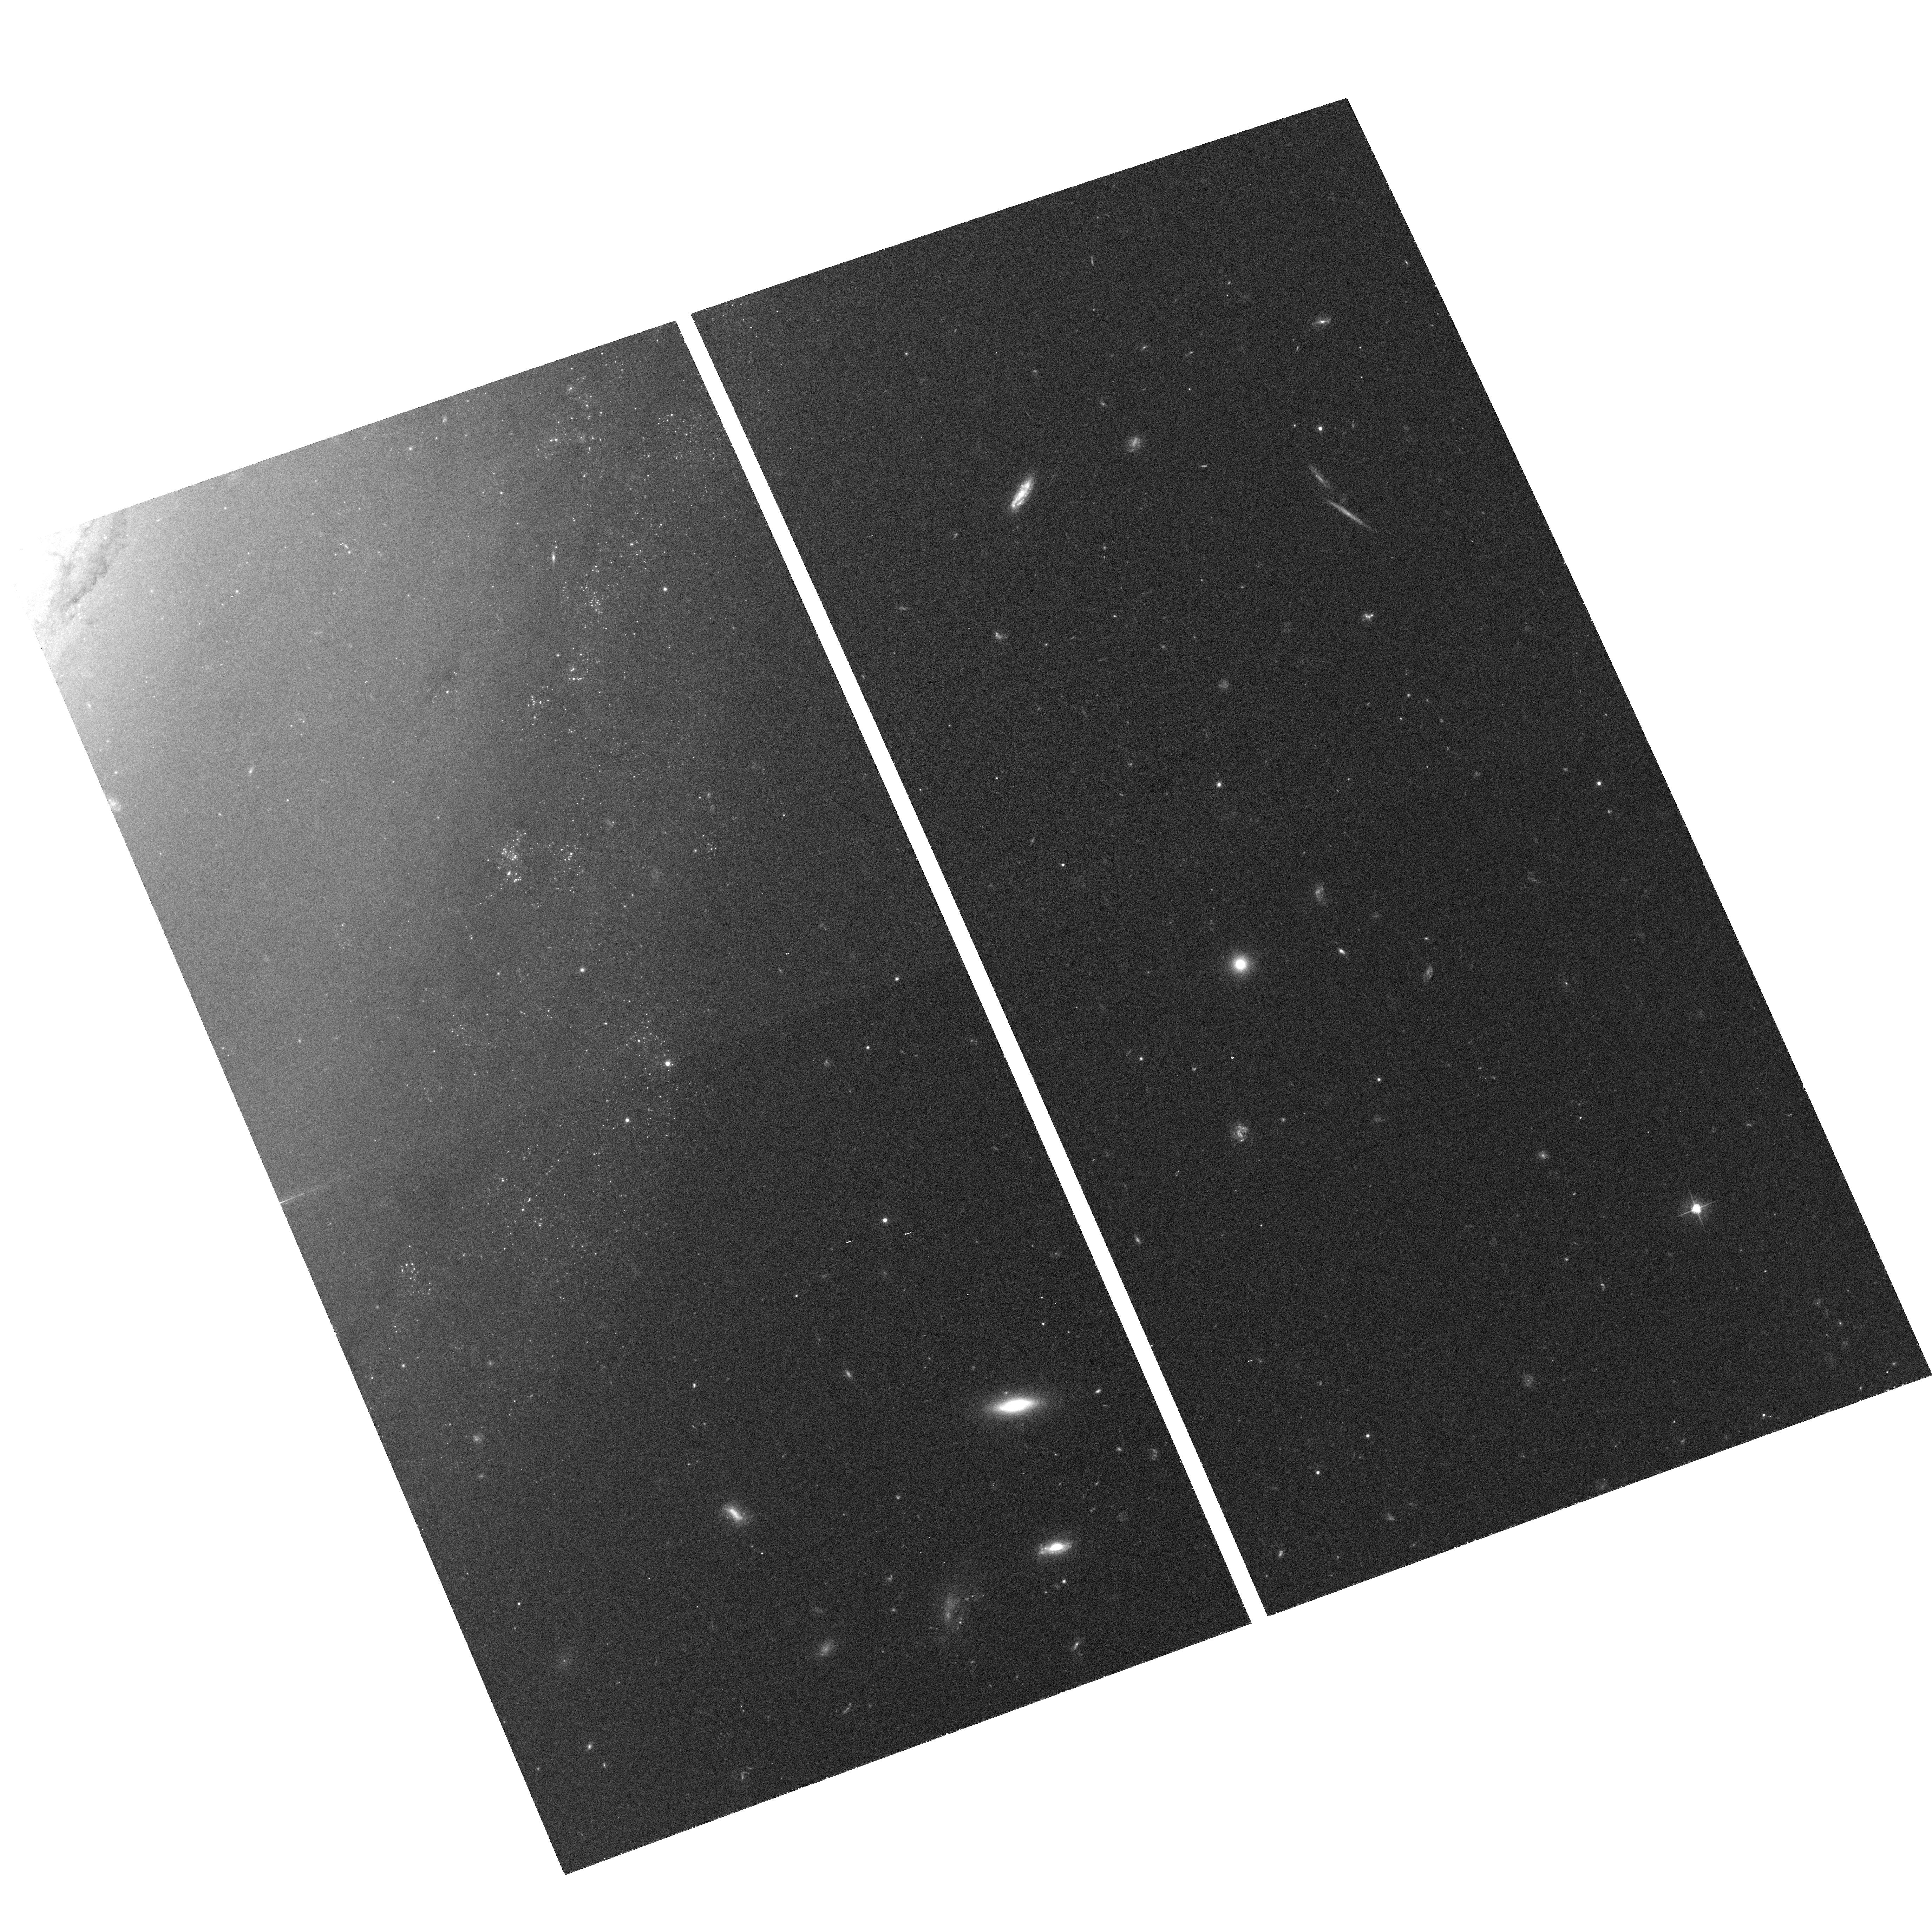
Target: NGC3368. Instrument: ACS/WFC. Filter: F555W. Exposure: 38 min. Observation ID: hst_10433_02_acs_wfc_f555w_j95o02

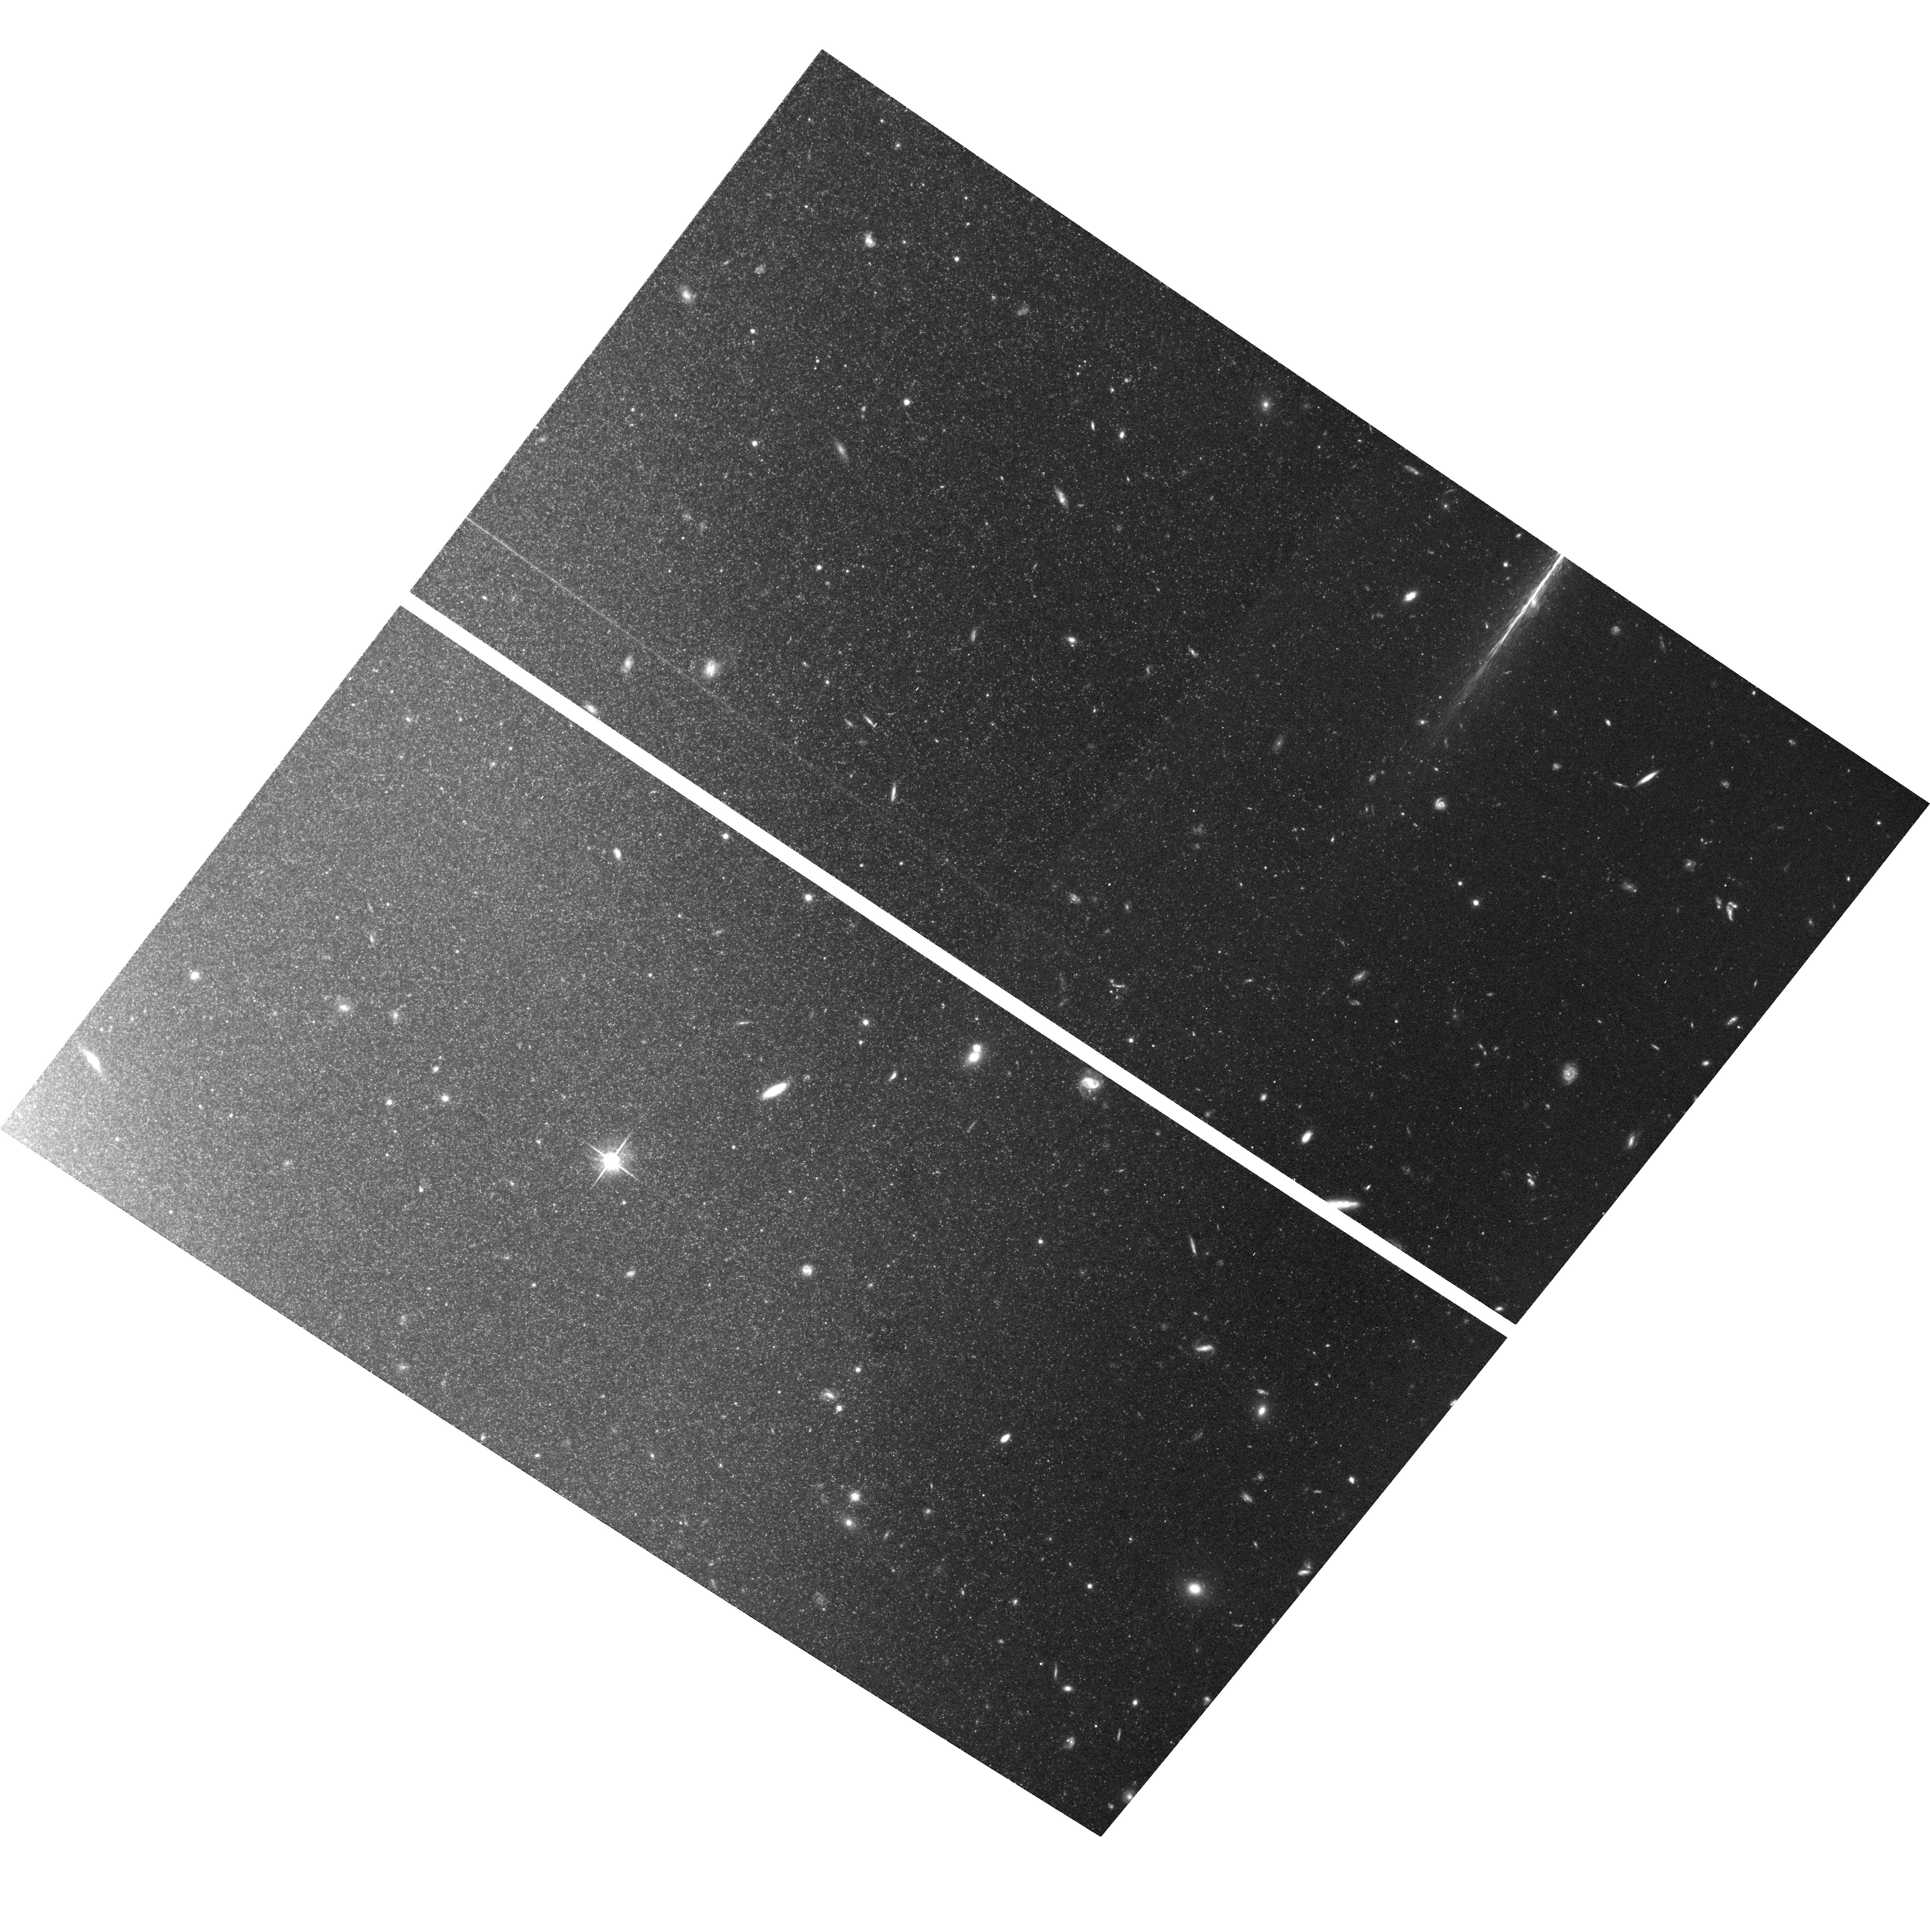
Target: NGC3627. Instrument: ACS/WFC. Filter: F814W. Exposure: 2.5 h. Observation ID: hst_10433_01_acs_wfc_f814w_j95o01

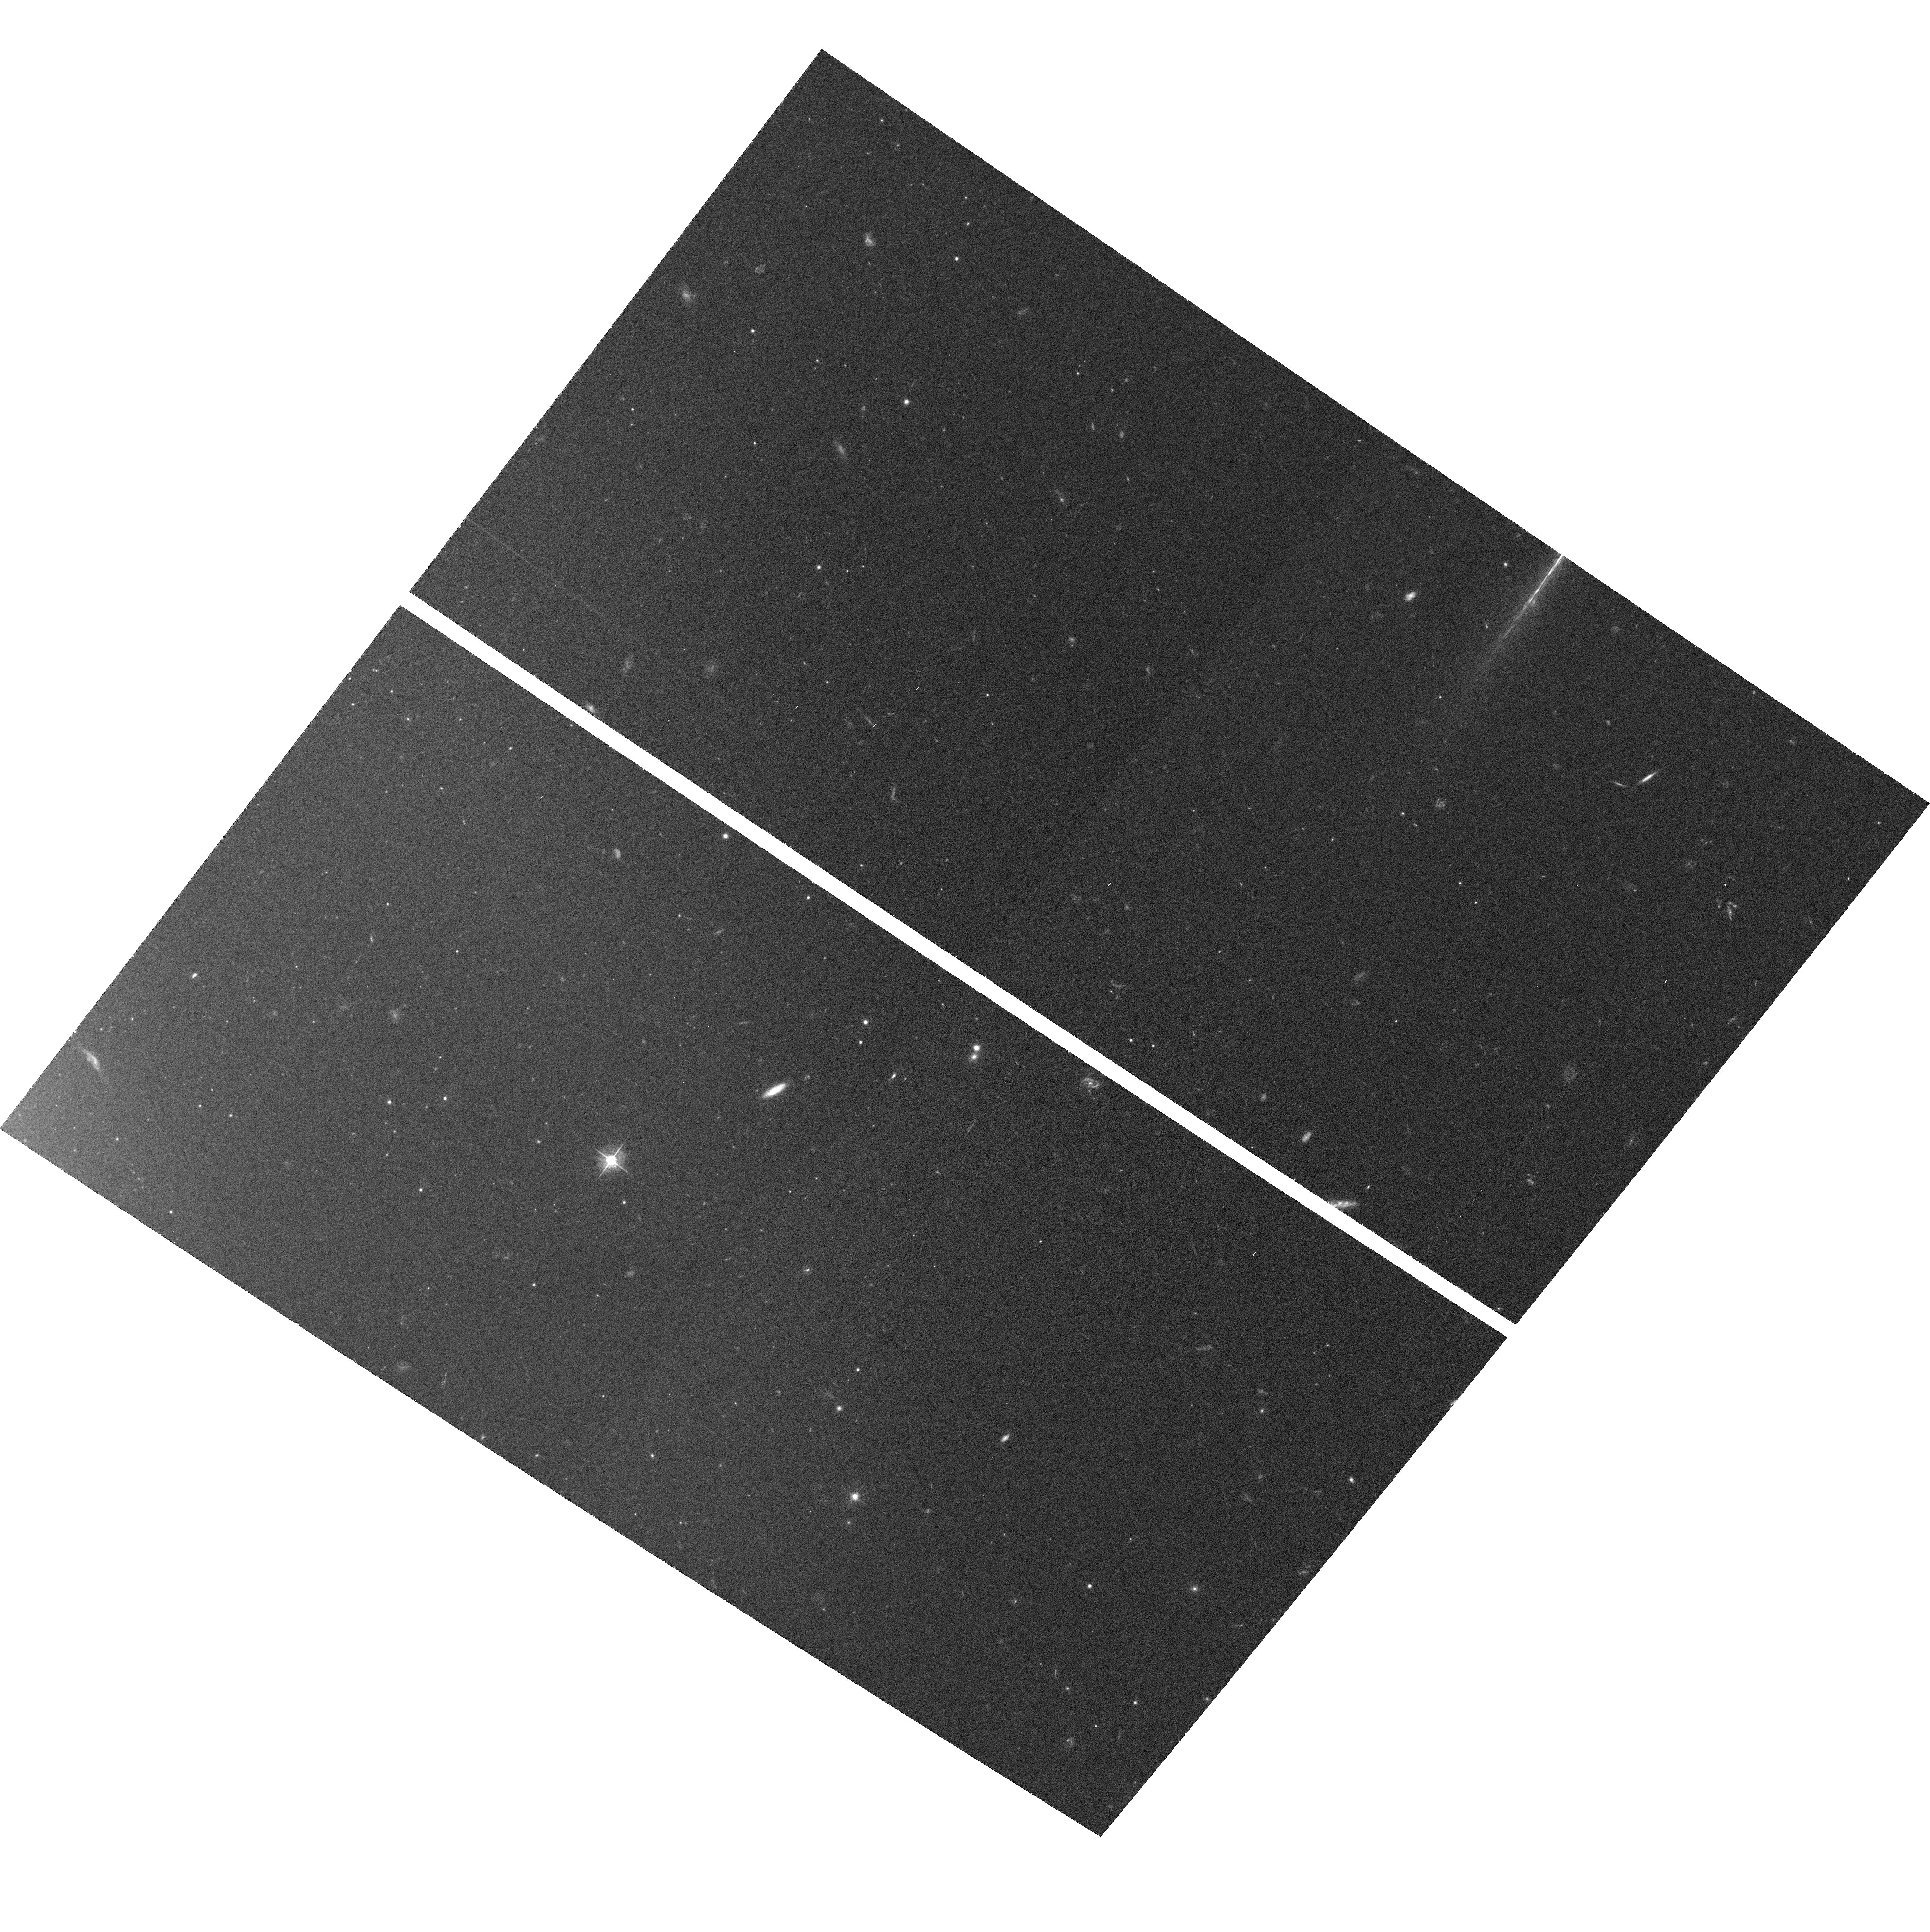
Target: NGC3627. Instrument: ACS/WFC. Filter: F555W. Exposure: 37 min. Observation ID: hst_10433_01_acs_wfc_f555w_j95o01

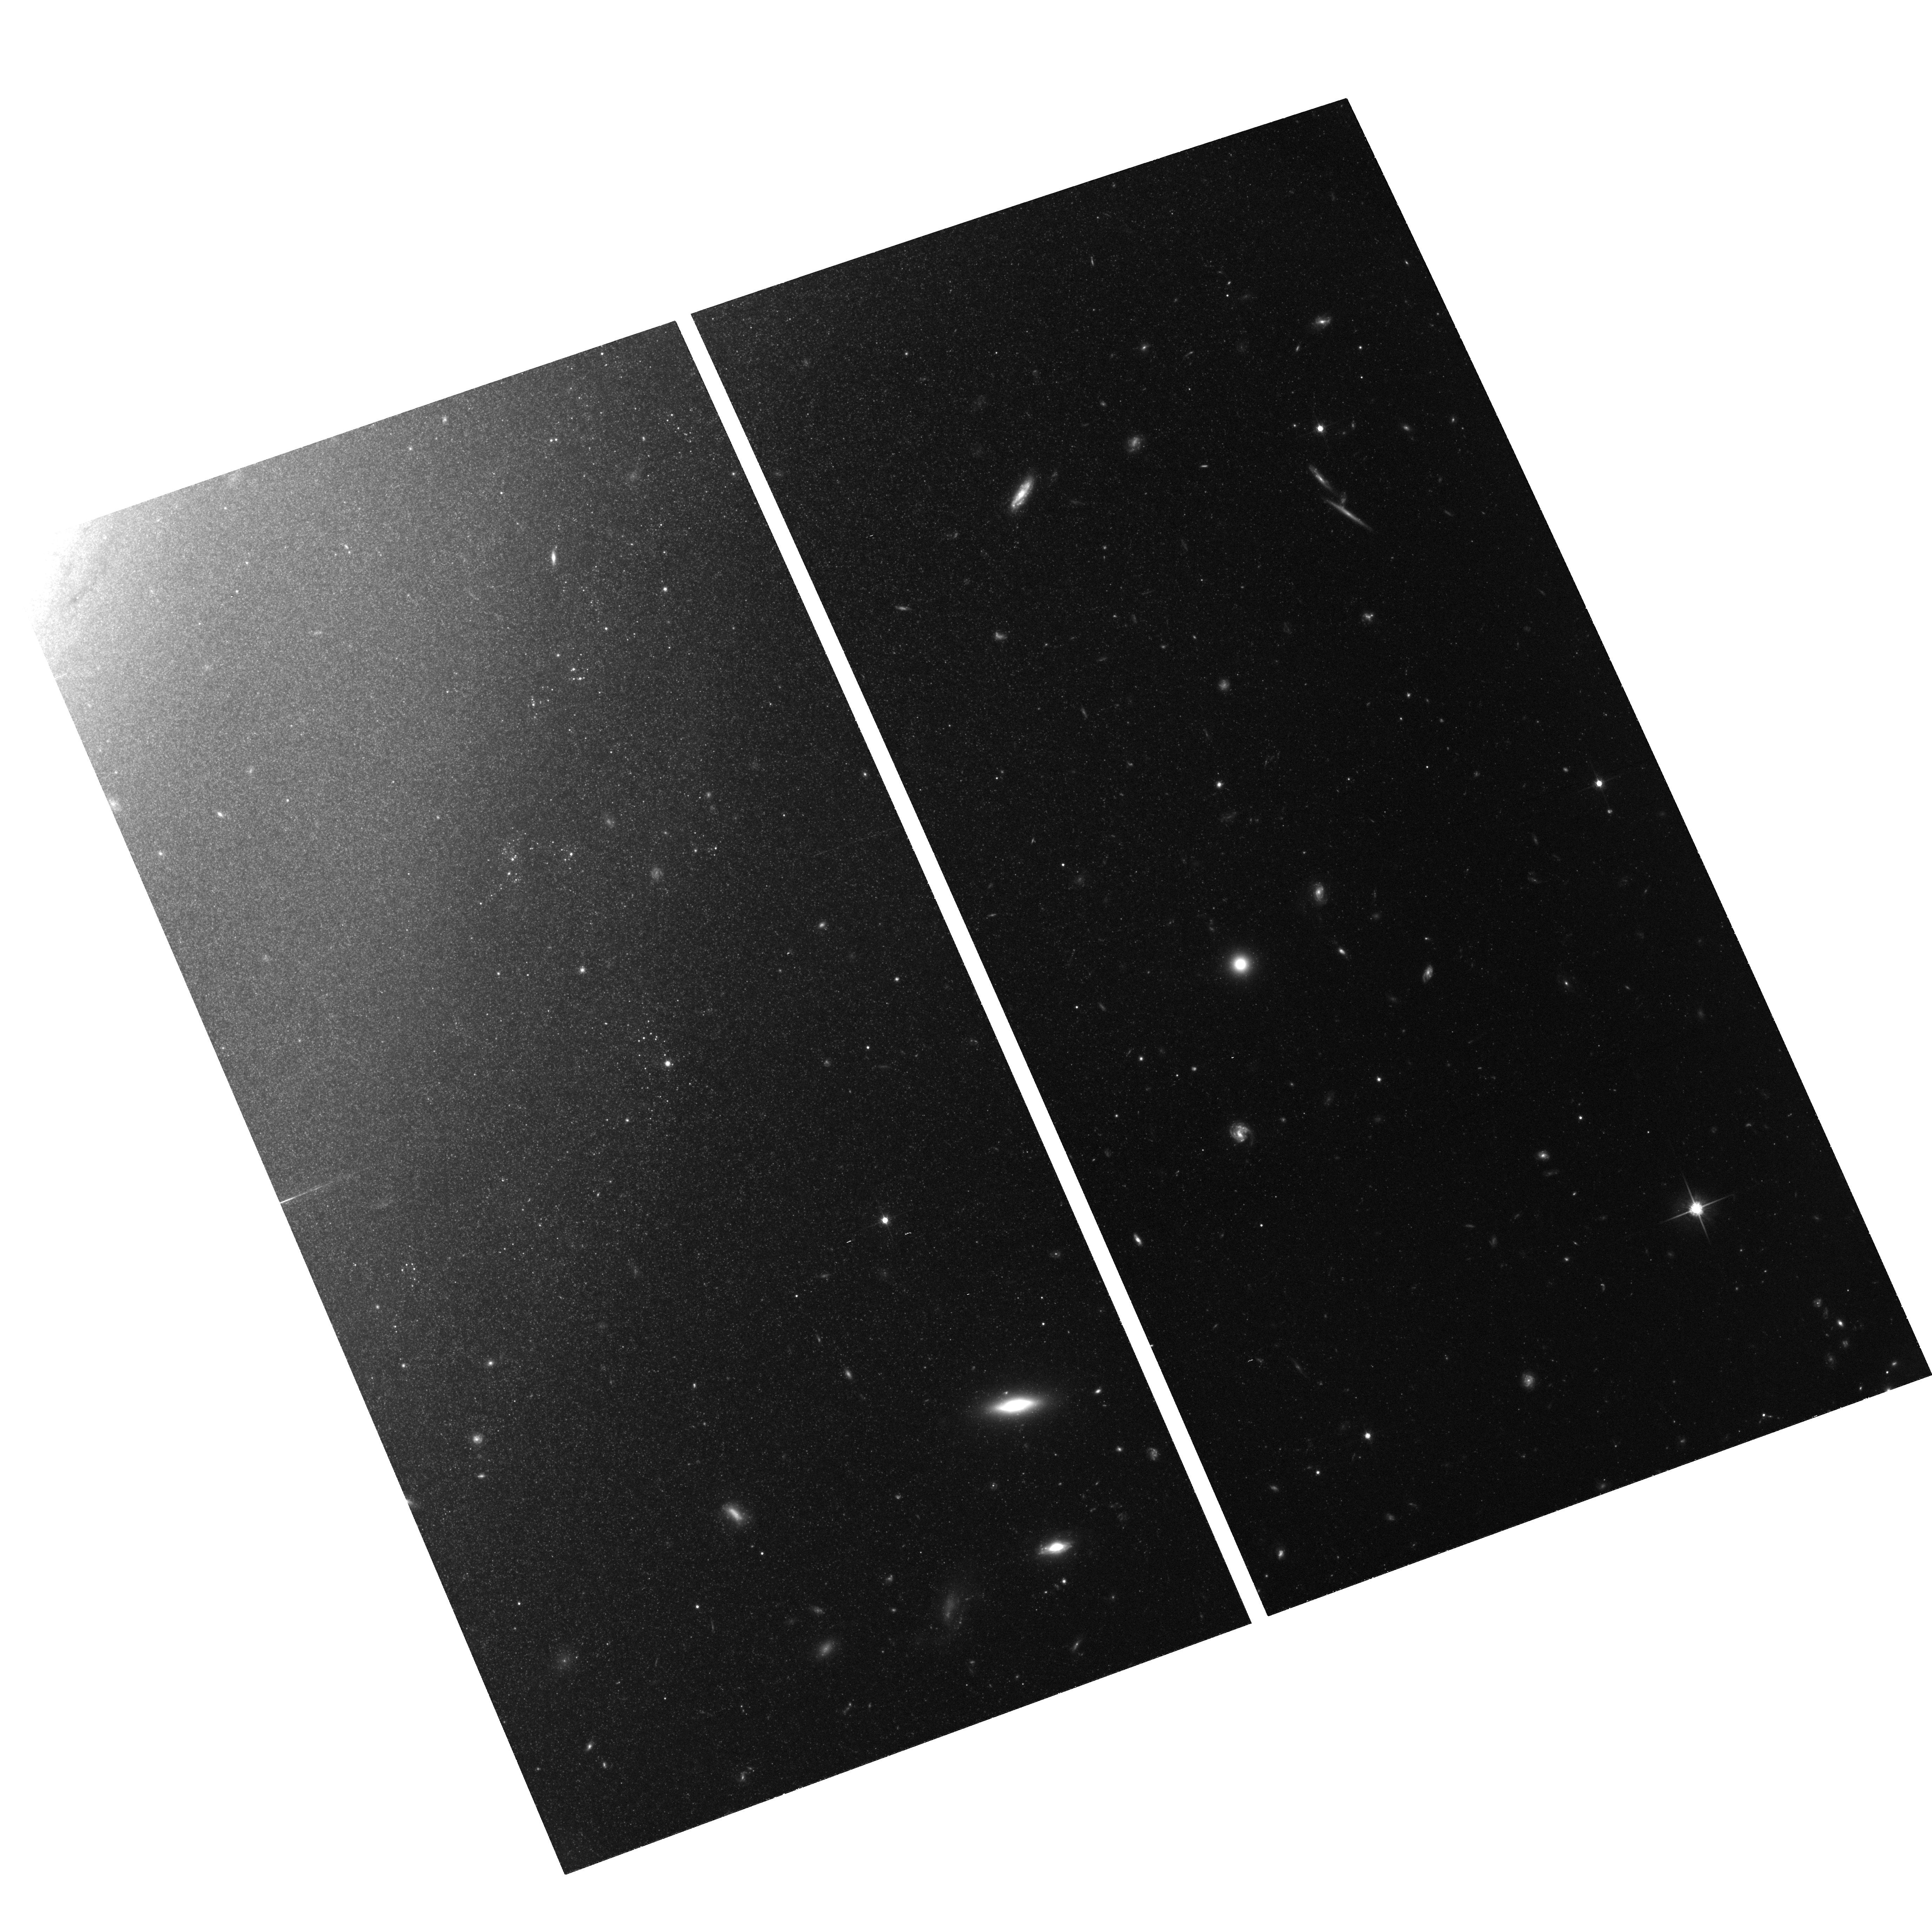
Target: NGC3368. Instrument: ACS/WFC. Filter: F814W. Exposure: 2.5 h. Observation ID: hst_10433_02_acs_wfc_f814w_j95o02

The Cepheid PL-Z (PI: Madore, Barry F.)

We are proposing to empirically calibrate the metallicity sensitivity of the Cepheid Period-Luminosity relation at the highest metallicity range so far observed in nearby galaxies. To do this we will obtain the I-band Population II Tip of the Red Giant Branch (TRGB) distances to two galaxies, NGC 3627 and NGC 3368, both of which have comparable (Cepheid) distances of 11 Mpc and have almost identical (very high) metallicities of 12 + log[O/H] = +9.3. At present, observers have extremely divergent views on the magnitude of the metallicity effect on the Cepheid zero point, and theorists cannot even agee upon the sign of the effect.